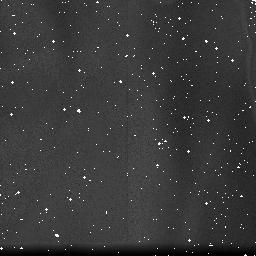
Target: field at RA 347.290°, Dec -59.187°. Instrument: NICMOS/NIC3. Filter: F190N. Exposure: 10 min. Observation ID: na3m01070

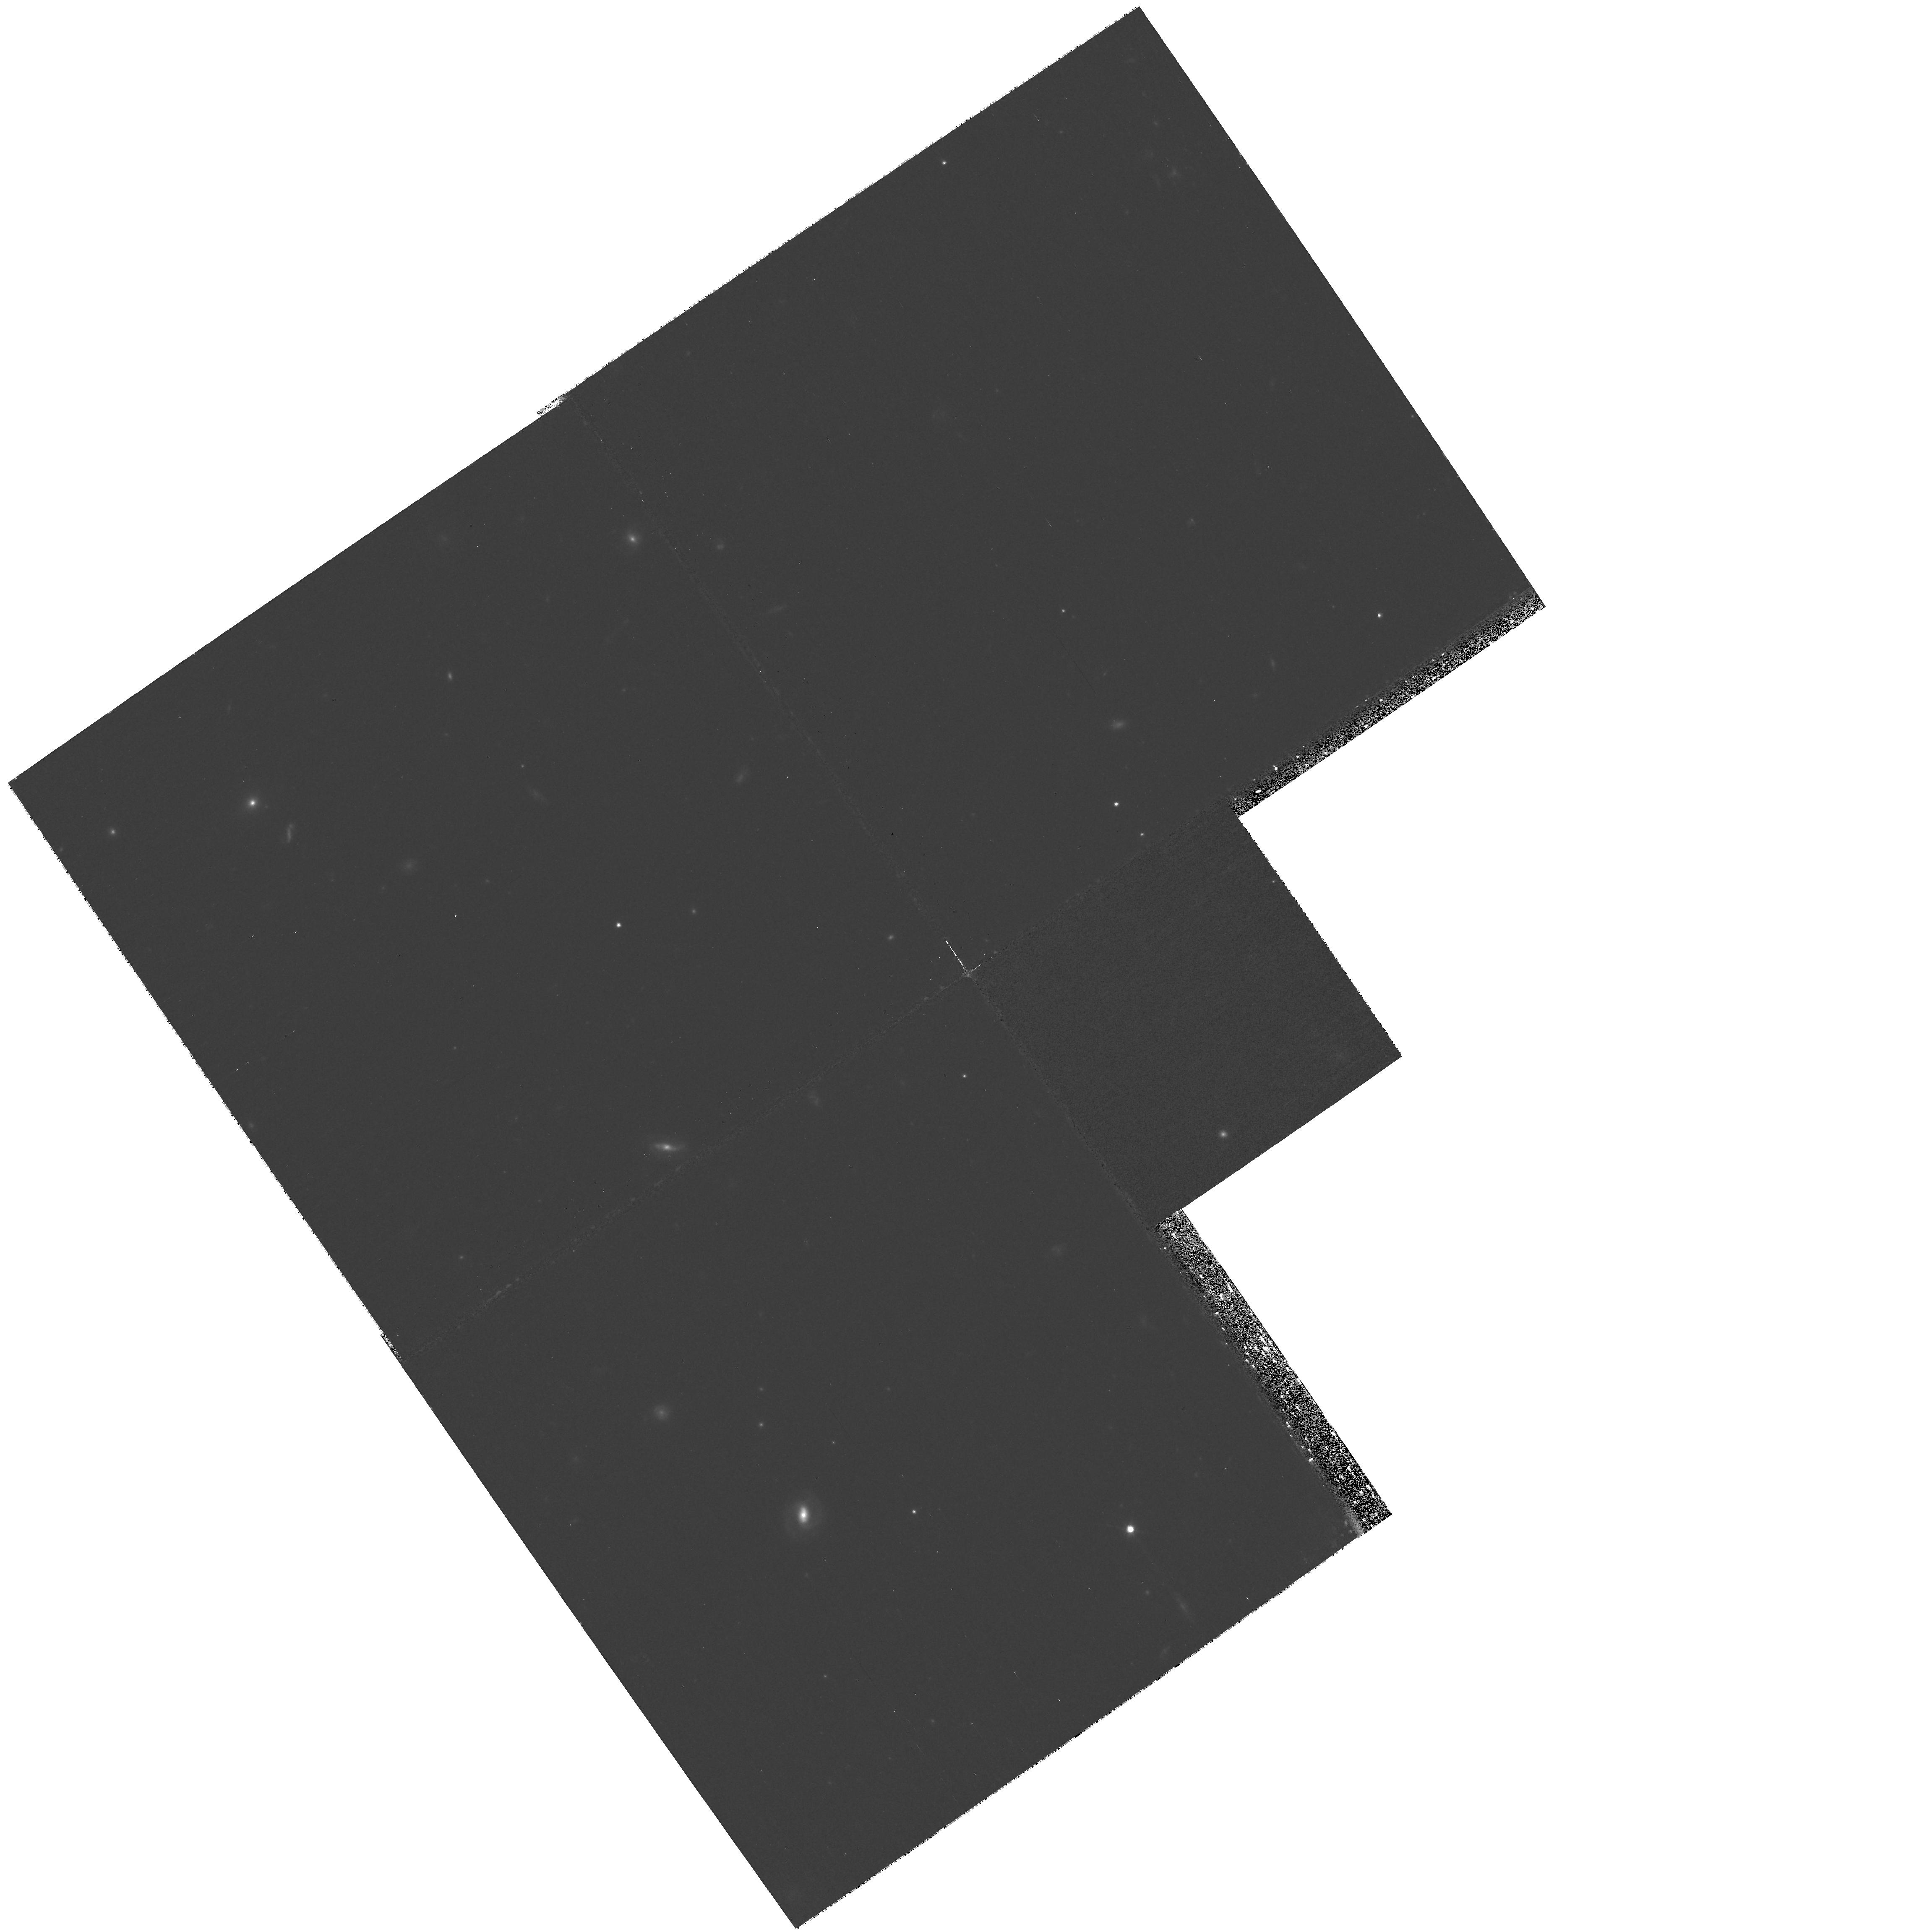
Target: NICMOS-TEST-FLAT1. Instrument: WFPC2/PC. Filter: F814W. Exposure: 33 min. Observation ID: hst_11313_01_wfpc2_pc_f814w_ua3m01

Special NICMOS/WFPC program to investigate effects of NICMOS internal lamp on WFPC exposures (PI: Dahlen, Tomas)

We intend to obtain a large set of NICMOS flat-fields in parallel to WFPC observations in coming periods. This one orbit test program will investigate the effects of having the NICMOS lamps turned on during WFPC2 observations. To test this we use the brighest NICMOS internal lamp (LAMP 1) while taking a long (~1000 sec) WFPC exposure in F814W filter. An identical exposure is thereafter taken with the lamp turned off.